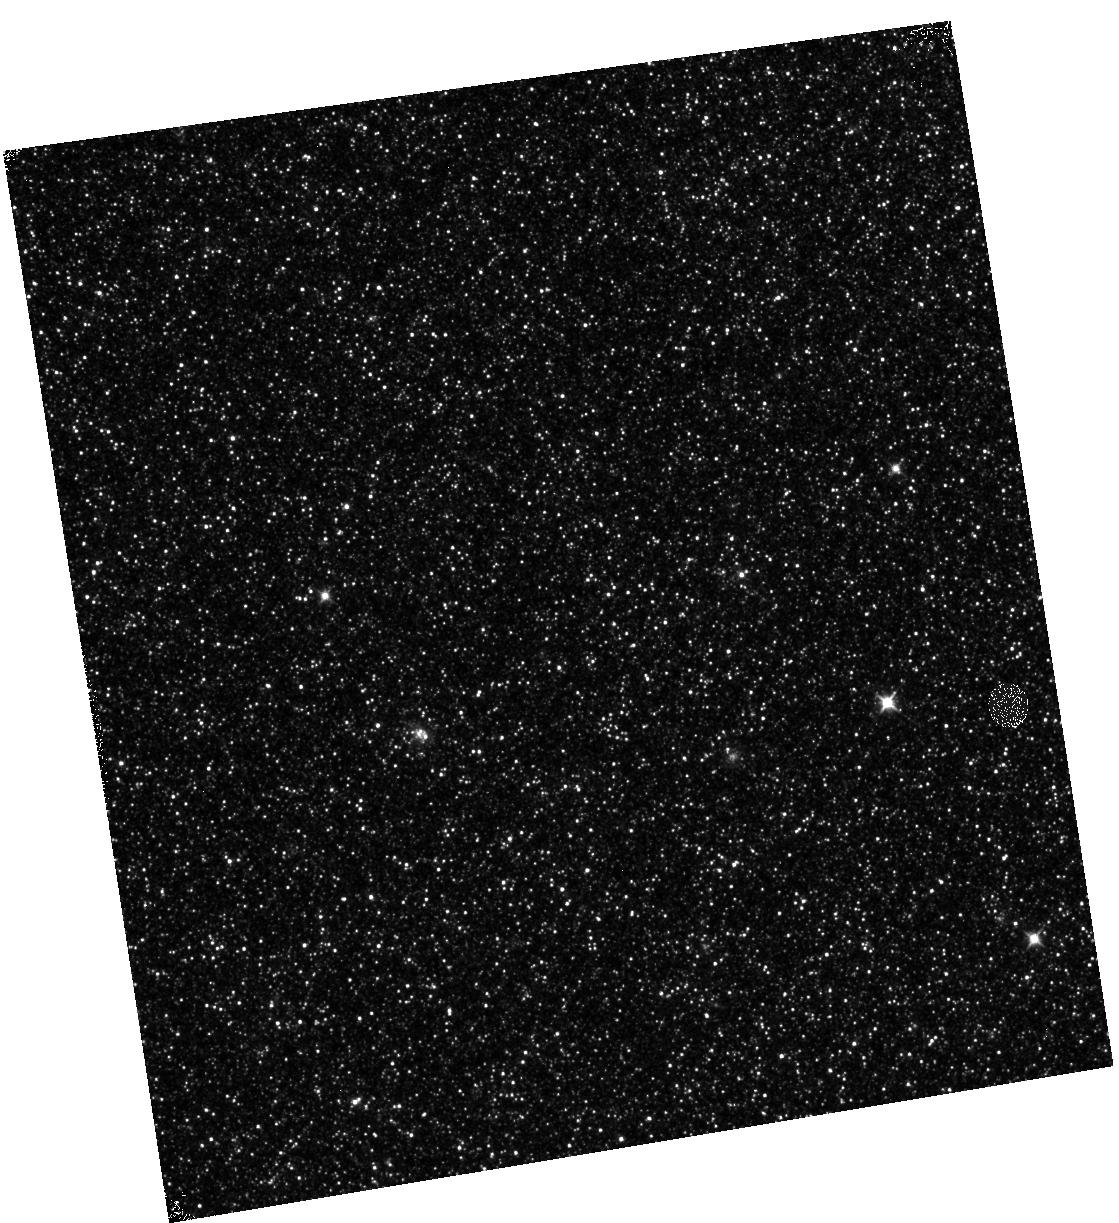
Target: M31-B16-F18-IR. Instrument: WFC3/IR. Filter: F110W. Exposure: 12 min. Observation ID: hst_12106_18_wfc3_ir_f110w_ibfh18

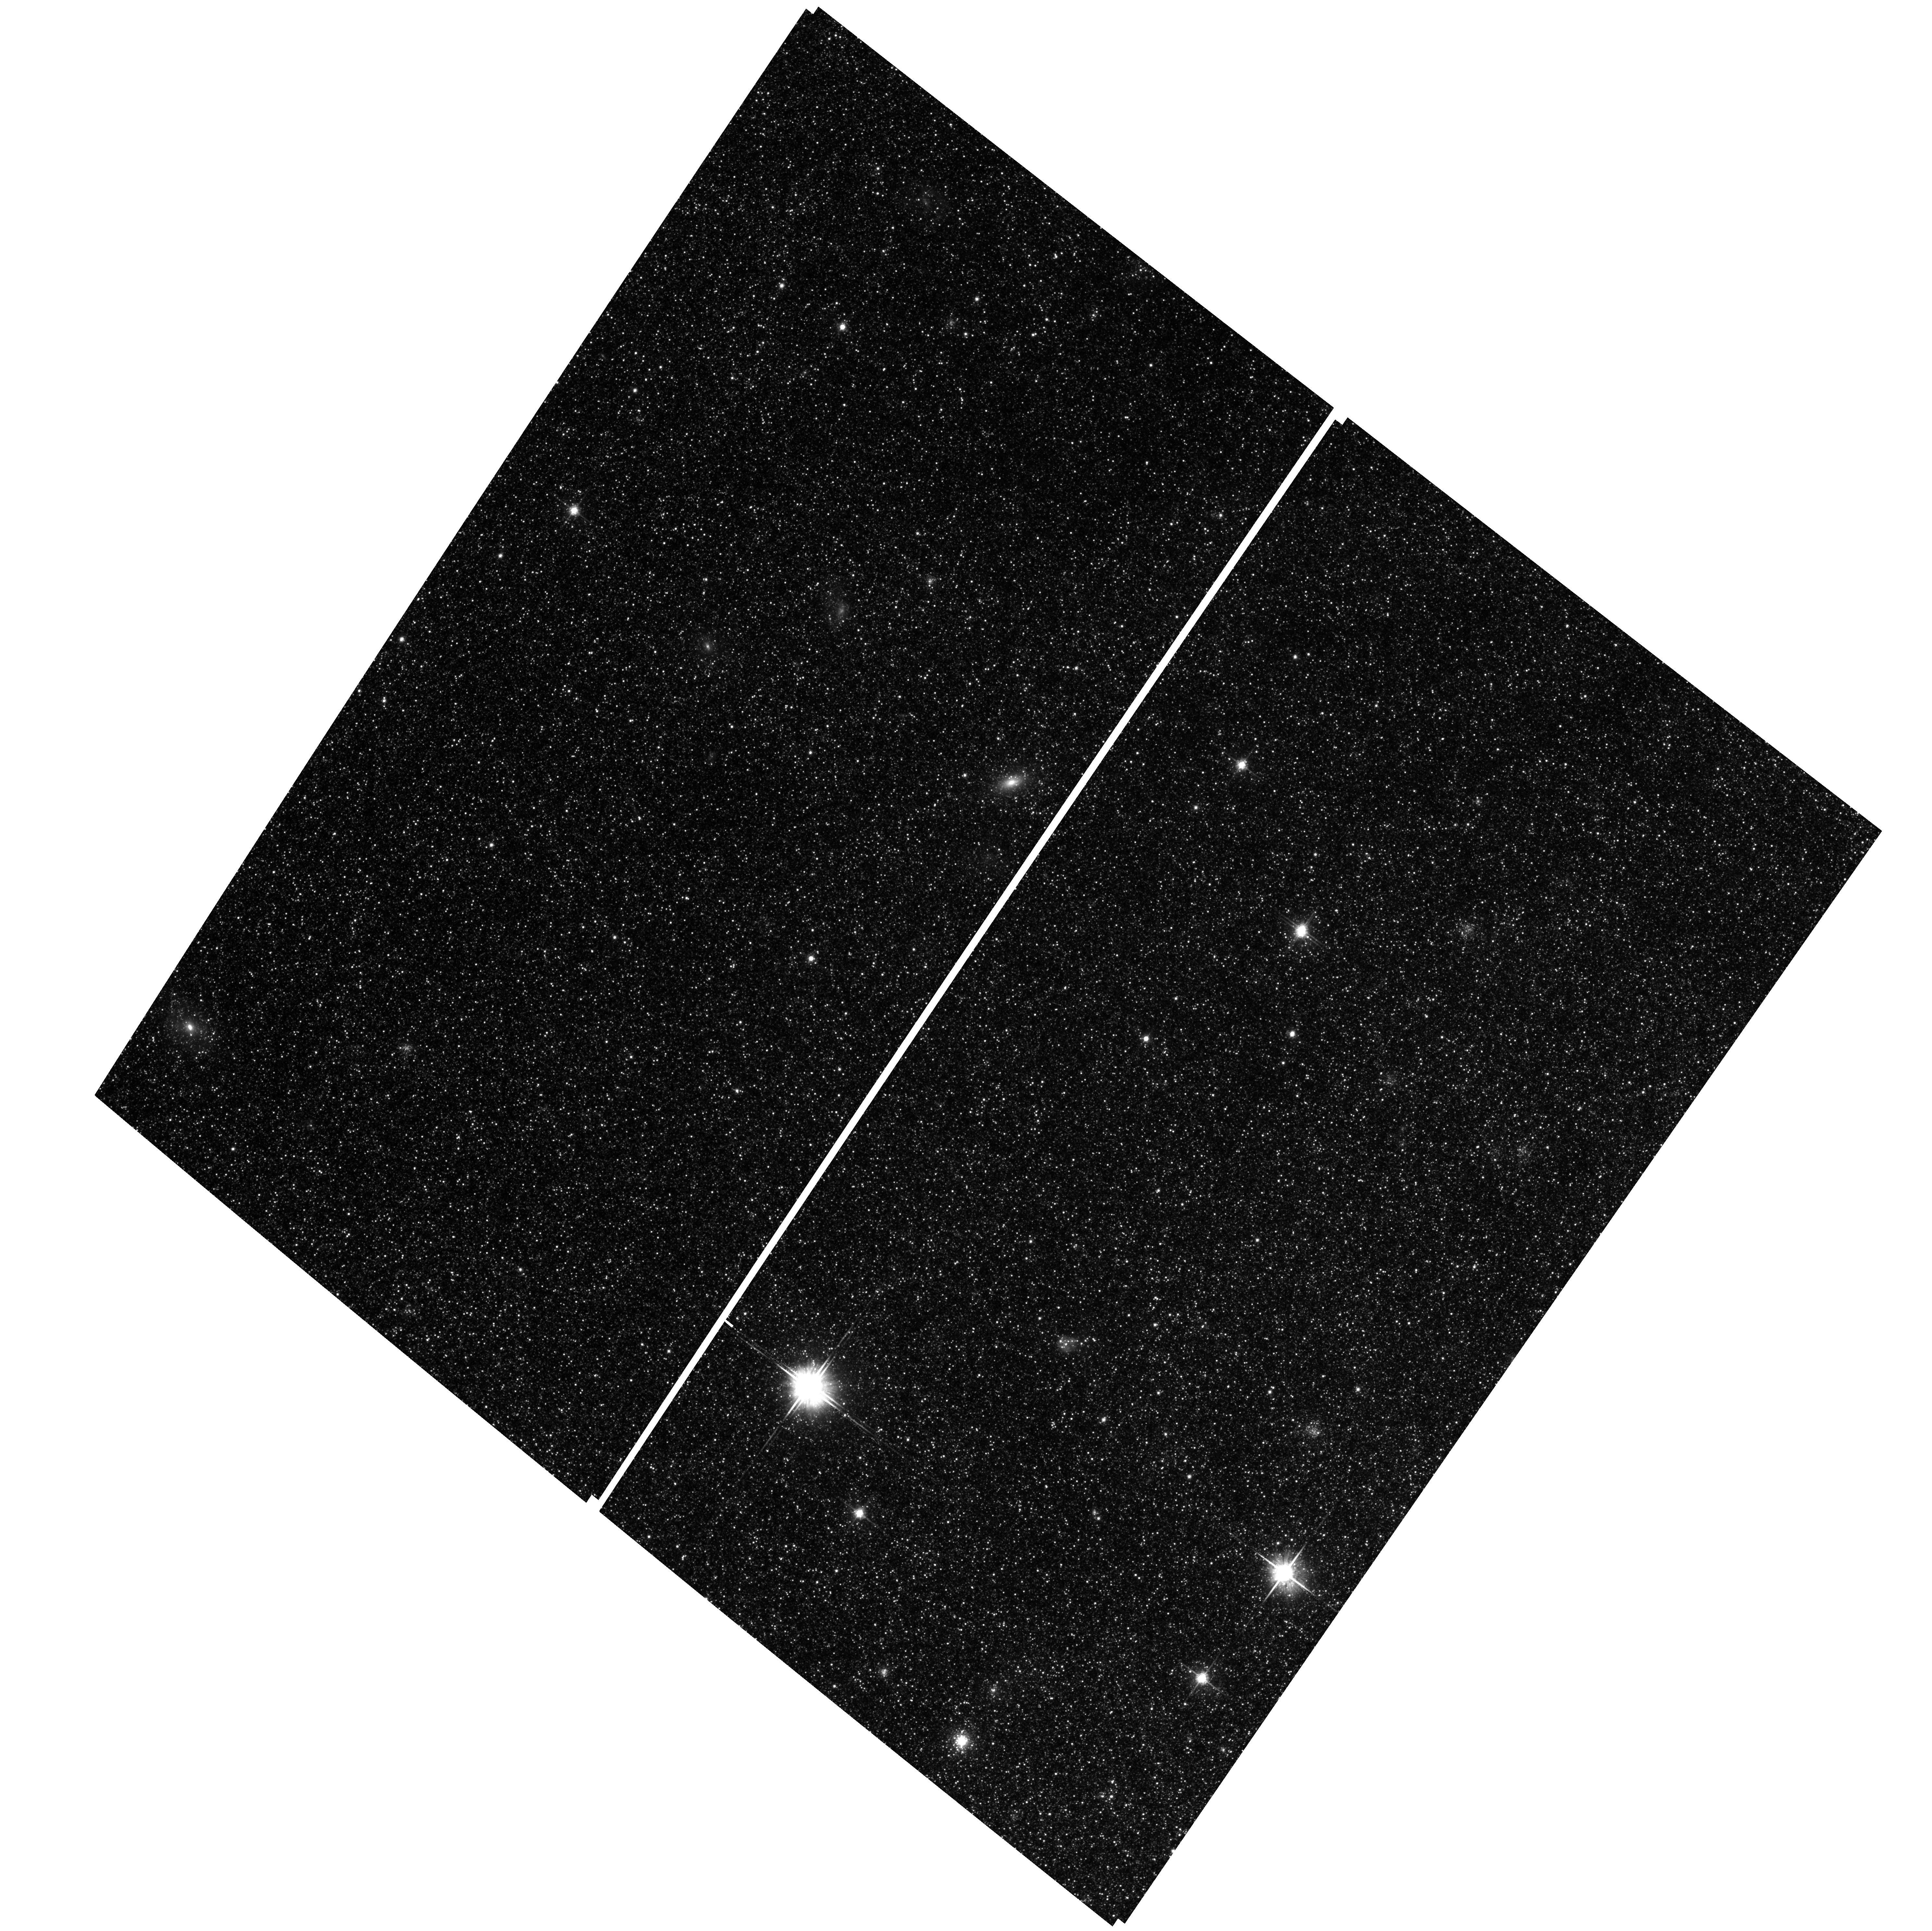
Target: M31-B16-F05-WFC. Instrument: ACS/WFC. Filter: F814W. Exposure: 29 min. Observation ID: hst_12106_02_acs_wfc_f814w_jbfh02

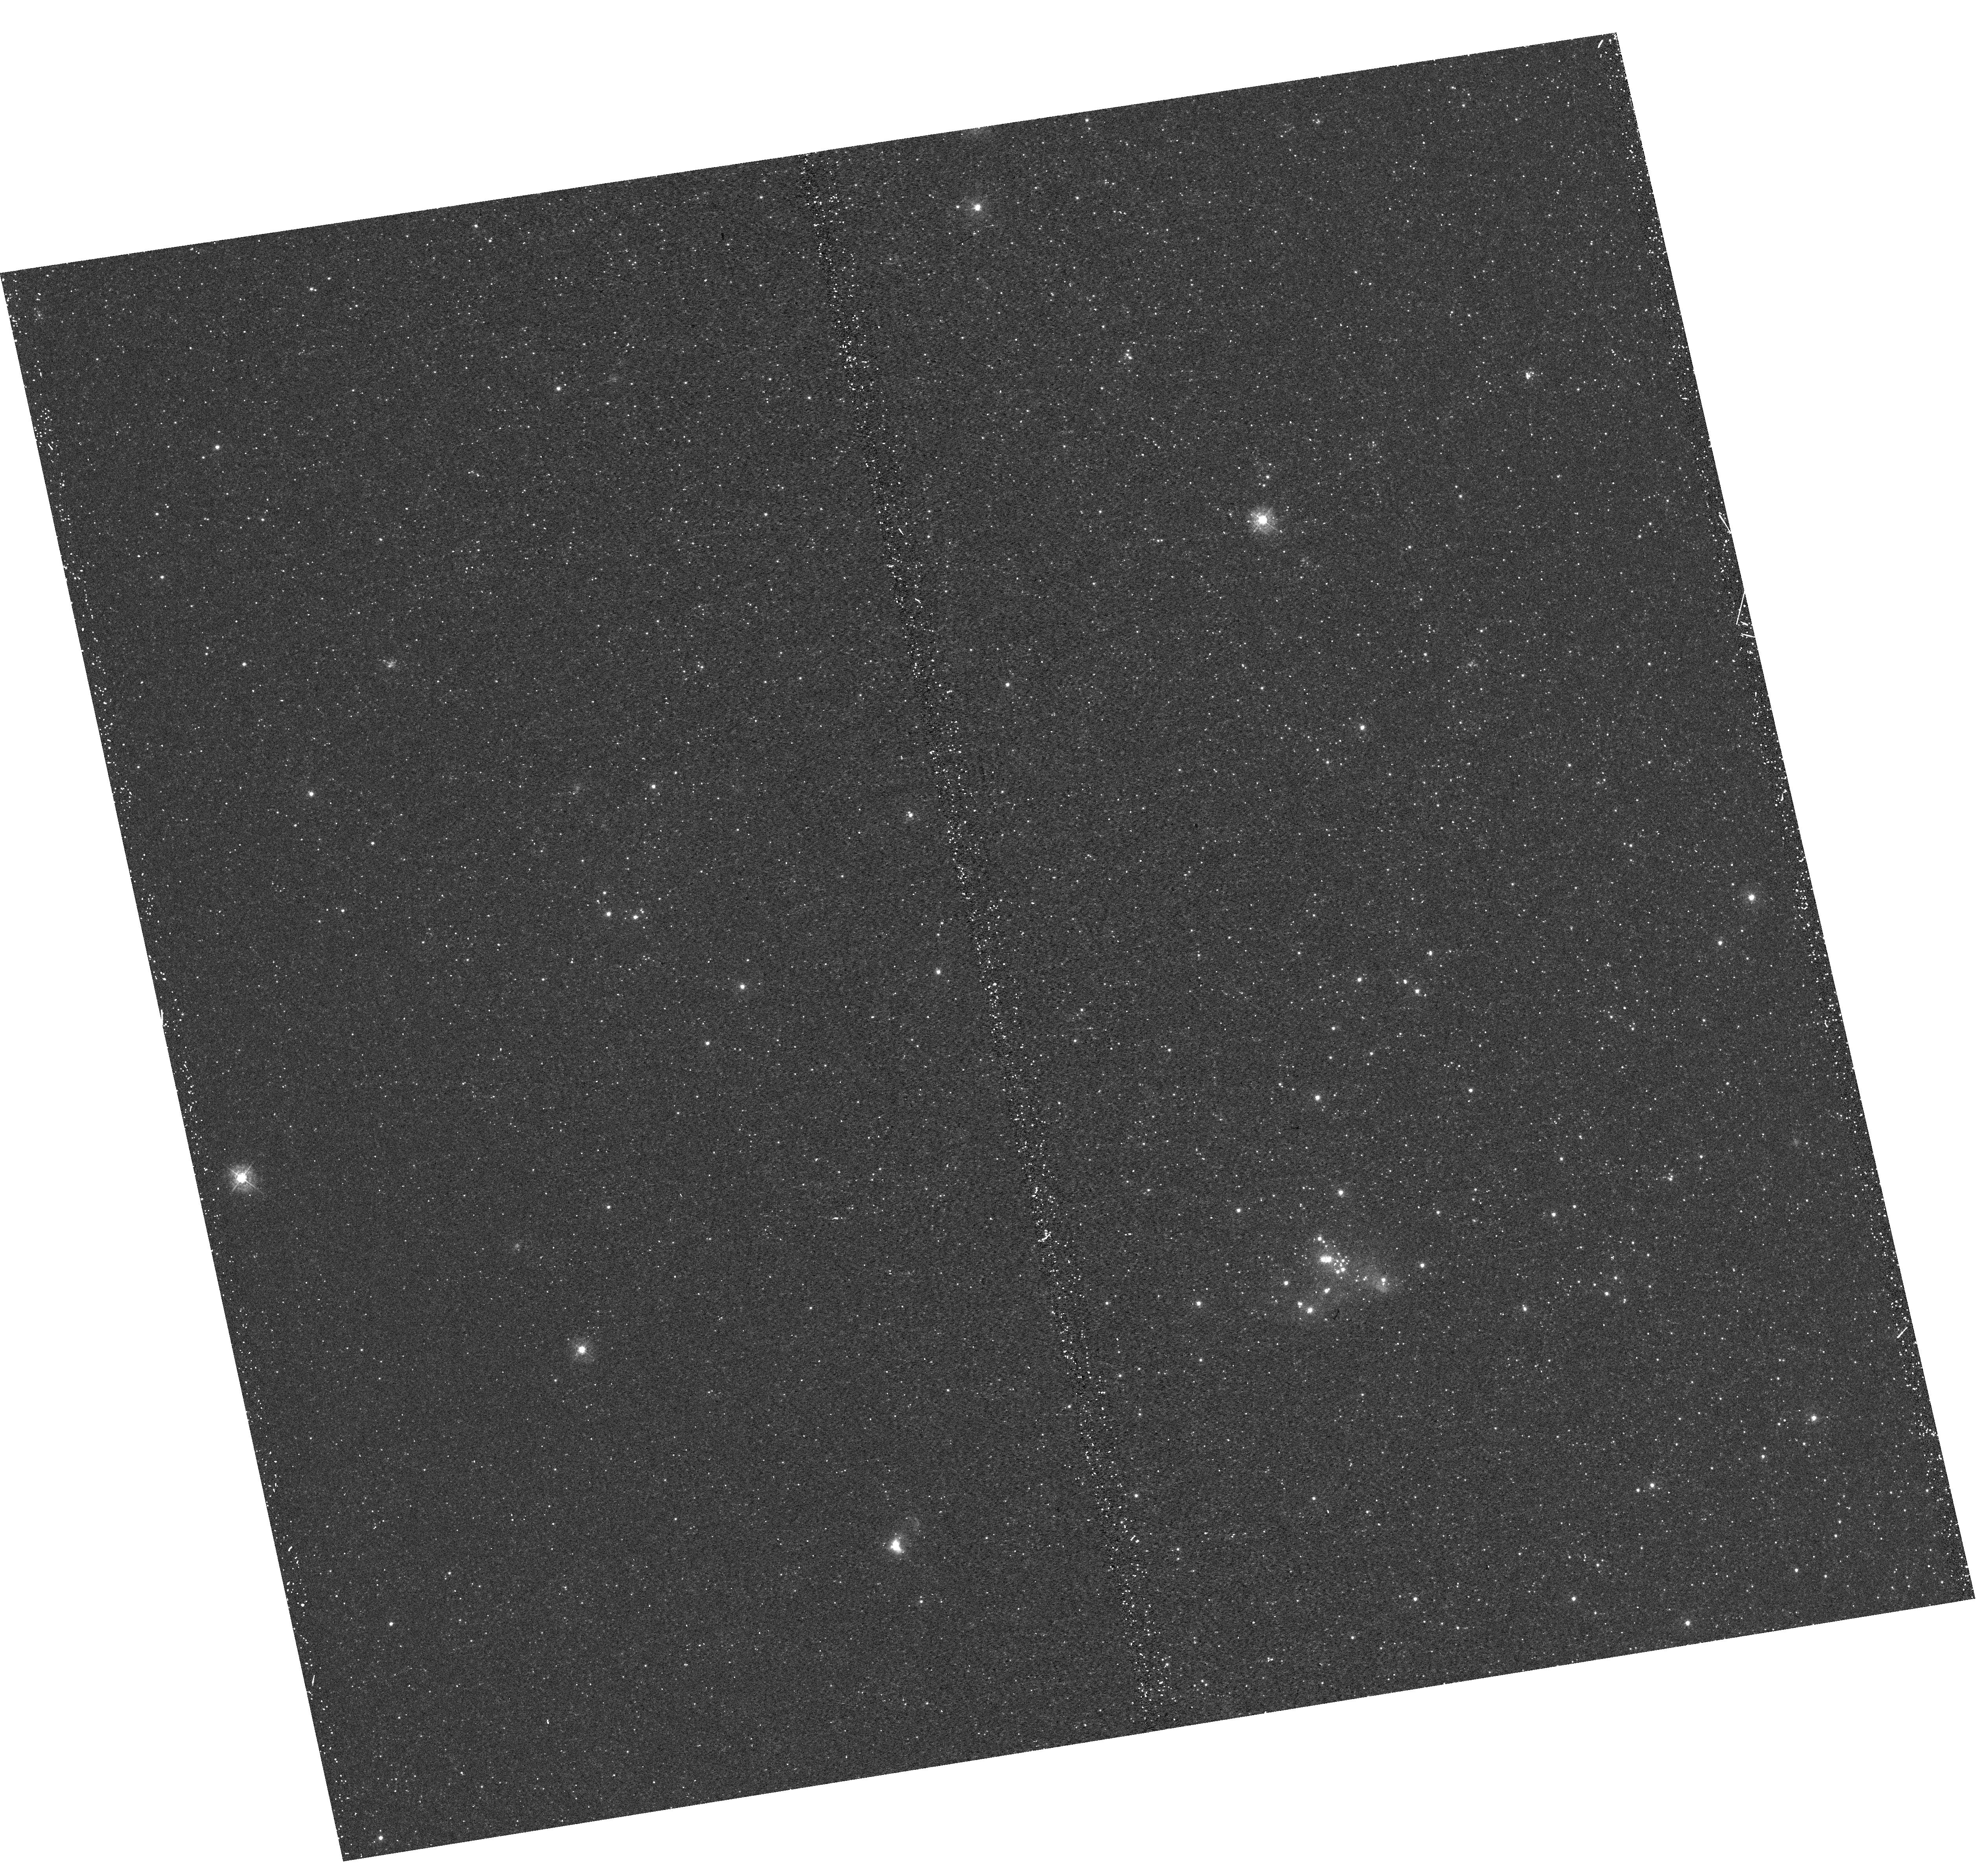
Target: M31-B16-F02-UVIS. Instrument: WFC3/UVIS. Filter: F336W. Exposure: 22 min. Observation ID: hst_12106_02_wfc3_uvis_f336w_ibfh02

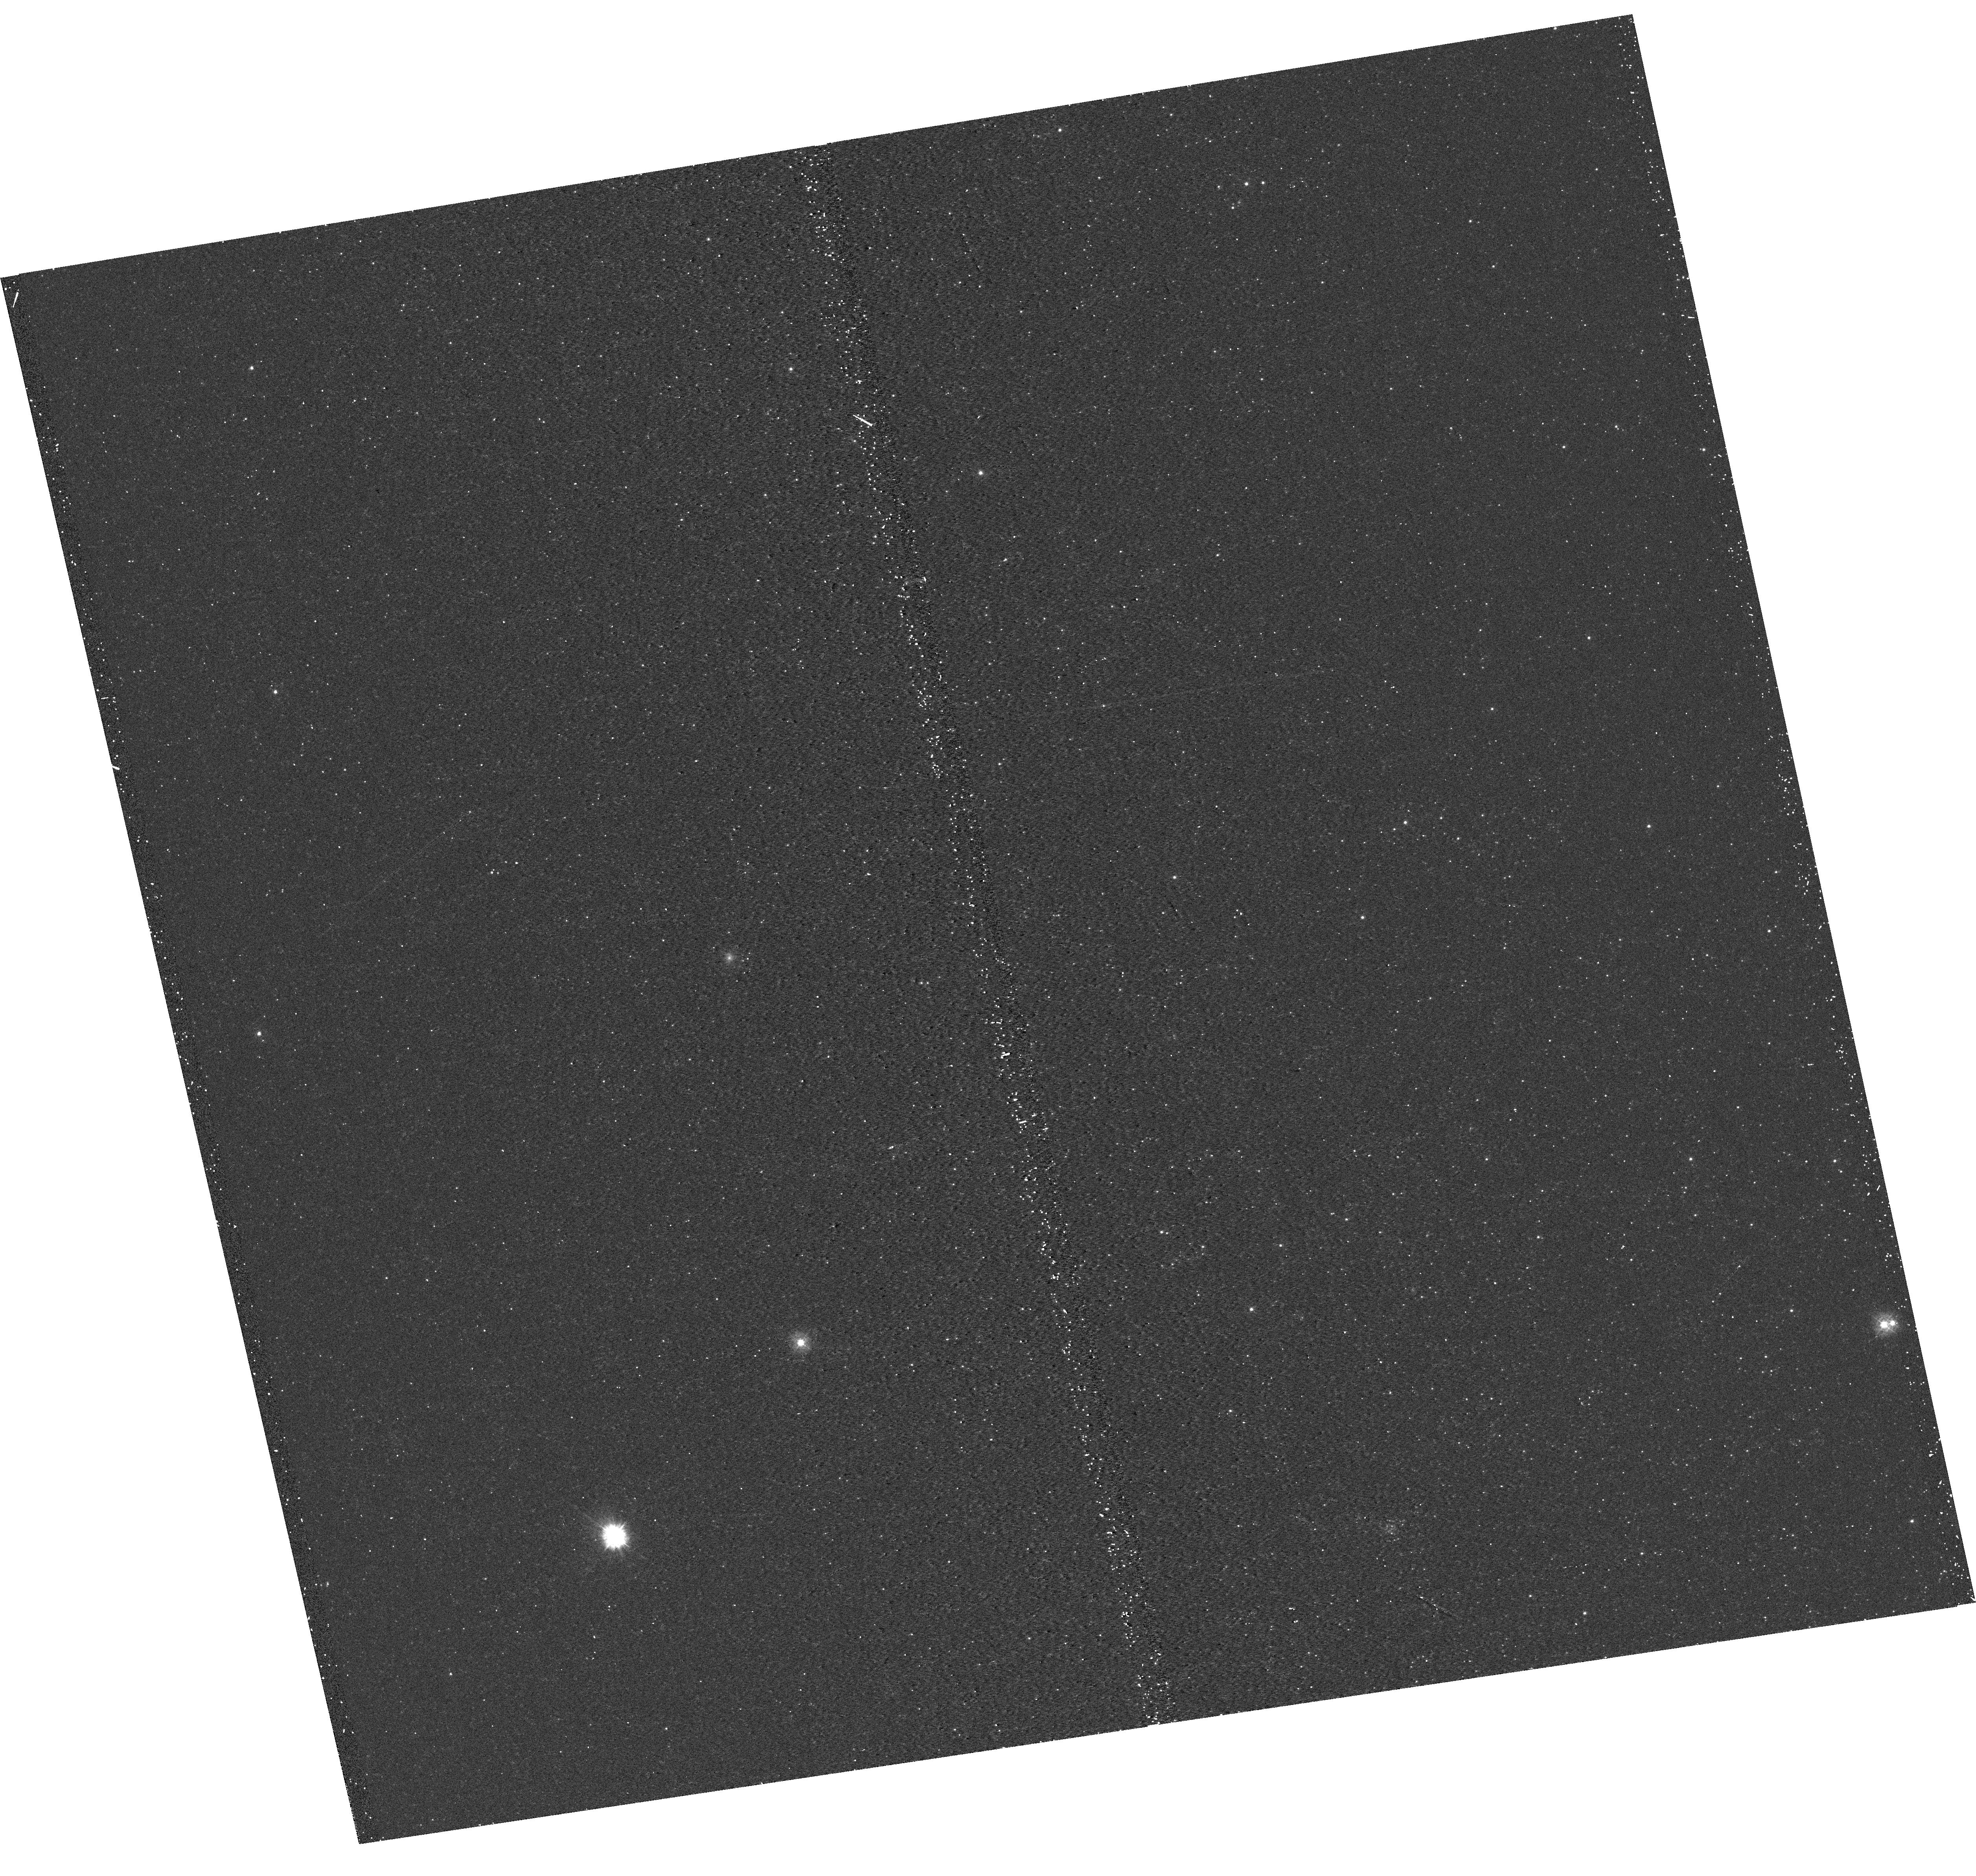
Target: M31-B16-F04-UVIS. Instrument: WFC3/UVIS. Filter: F275W. Exposure: 15 min. Observation ID: hst_12106_04_wfc3_uvis_f275w_ibfh04

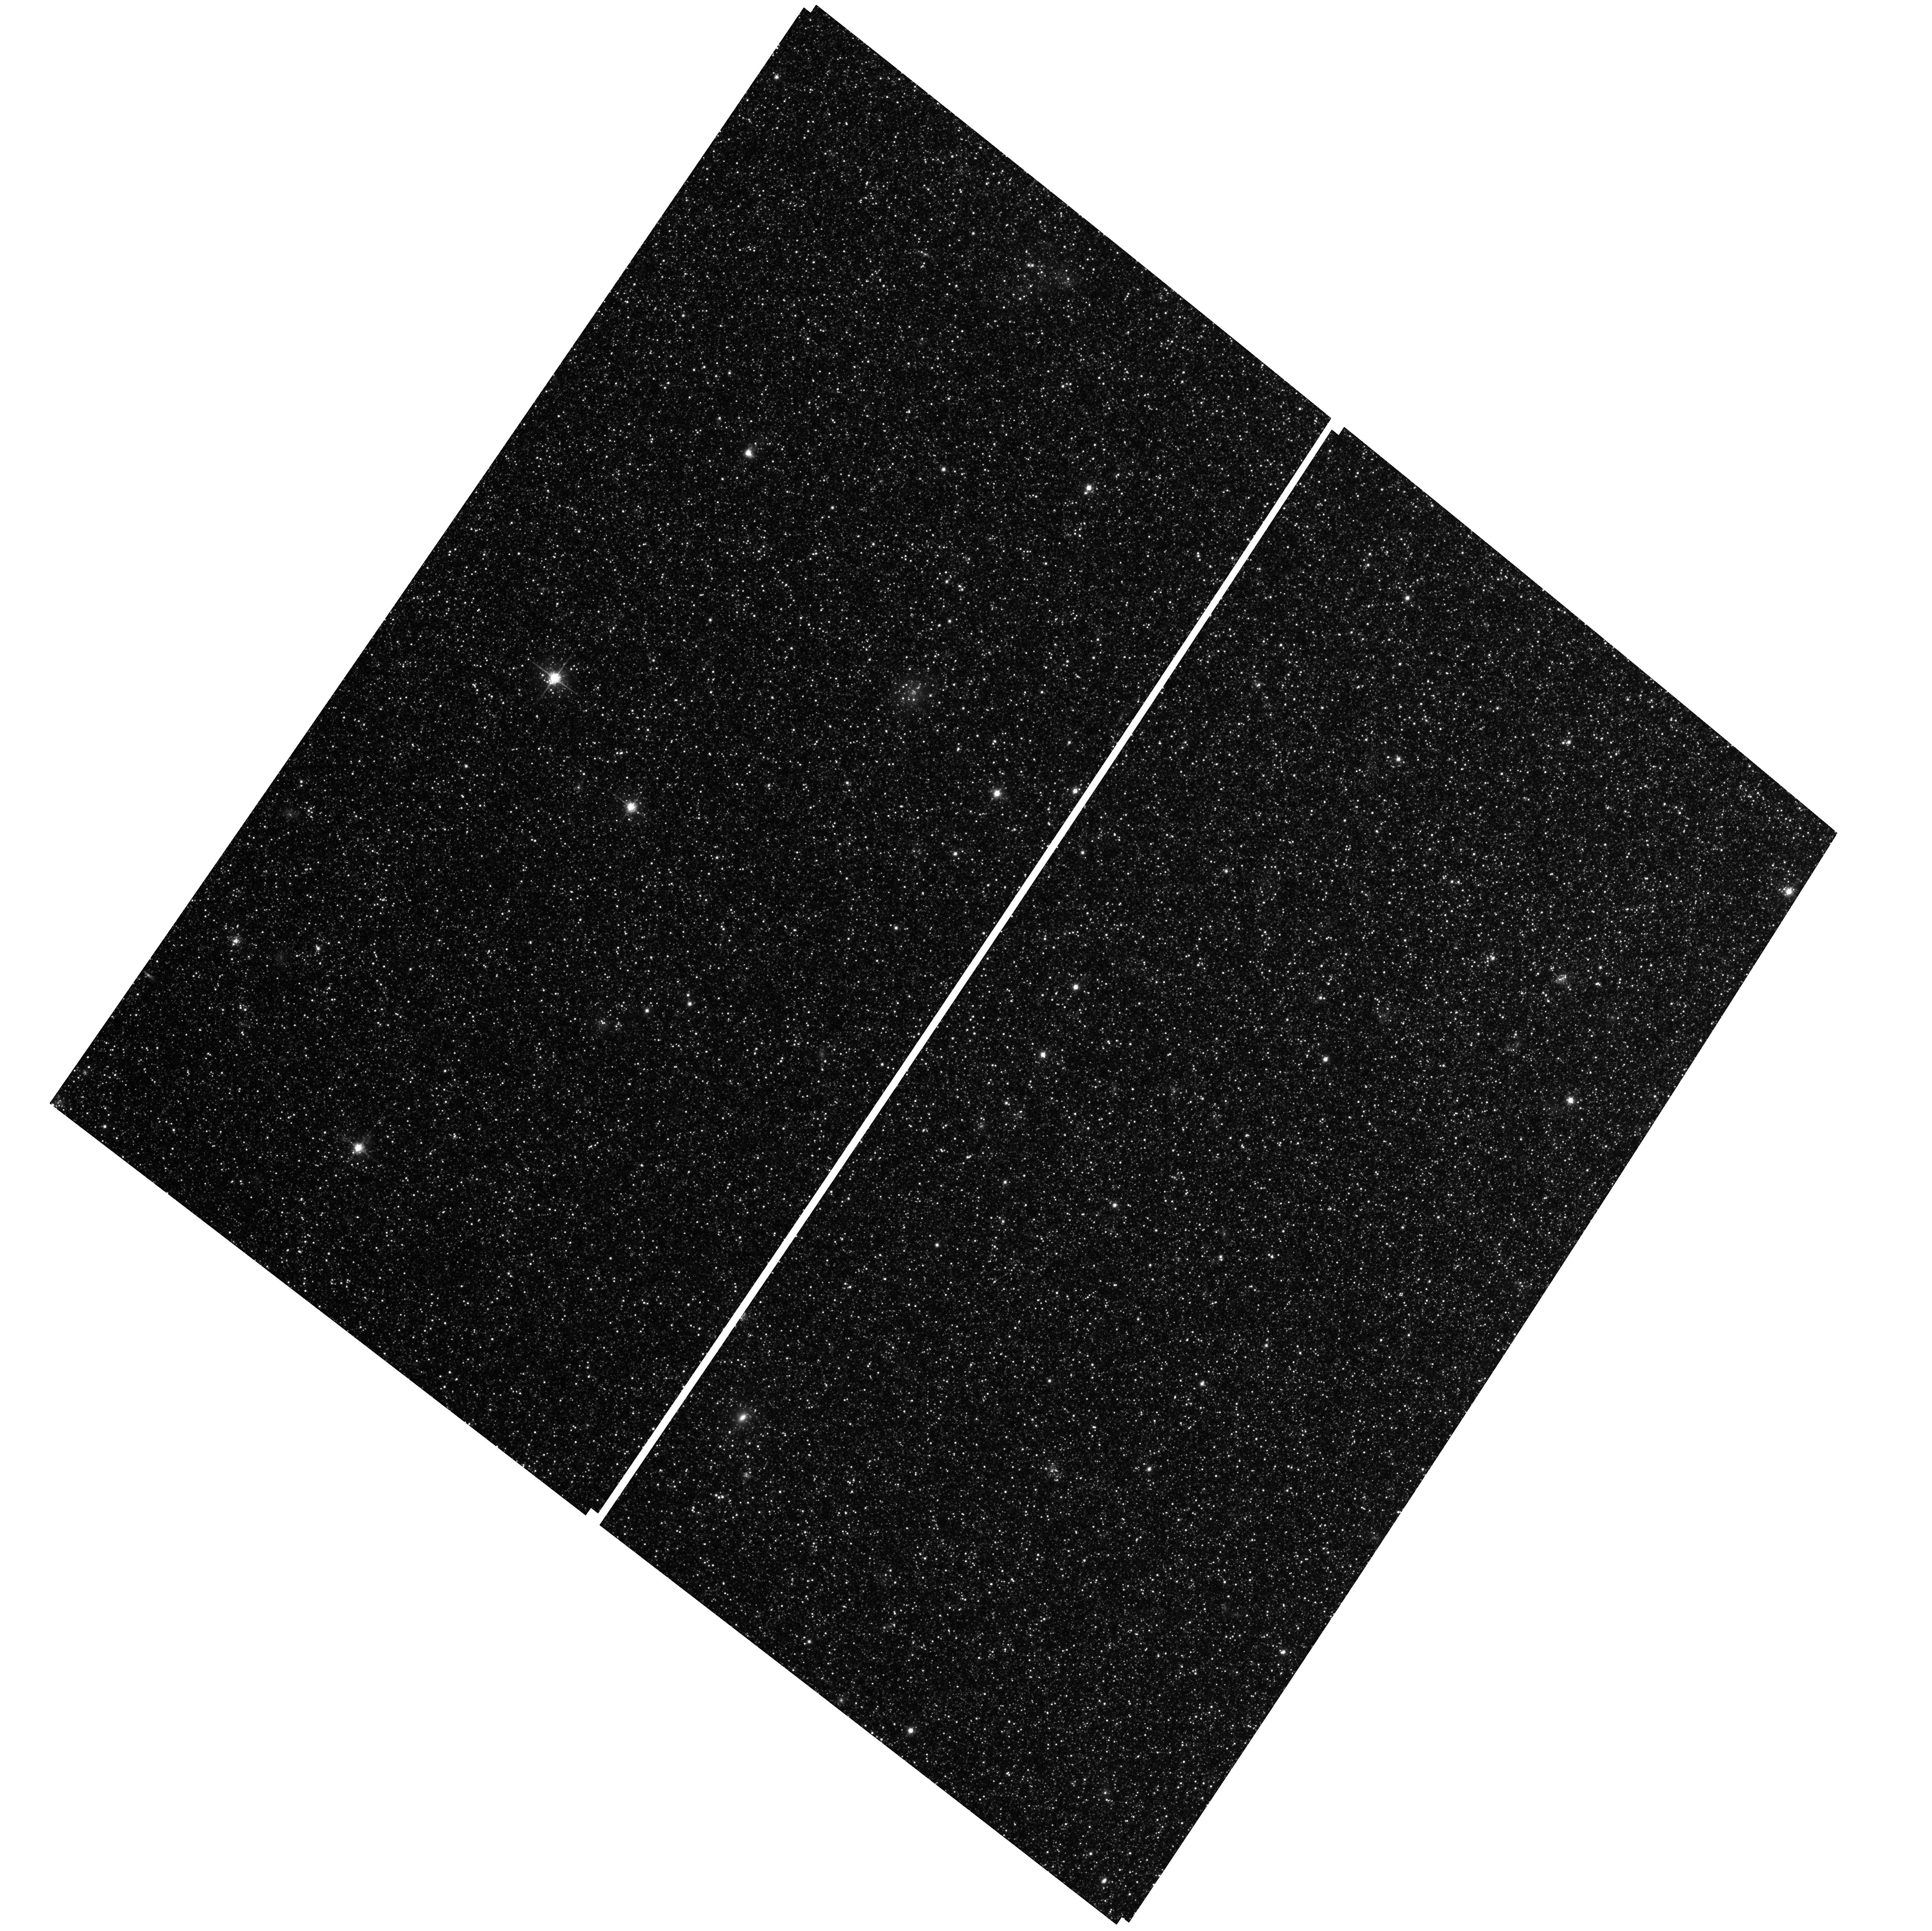
Target: M31-B16-F08-WFC. Instrument: ACS/WFC. Filter: F814W. Exposure: 25 min. Observation ID: hst_12106_11_acs_wfc_f814w_jbfh11

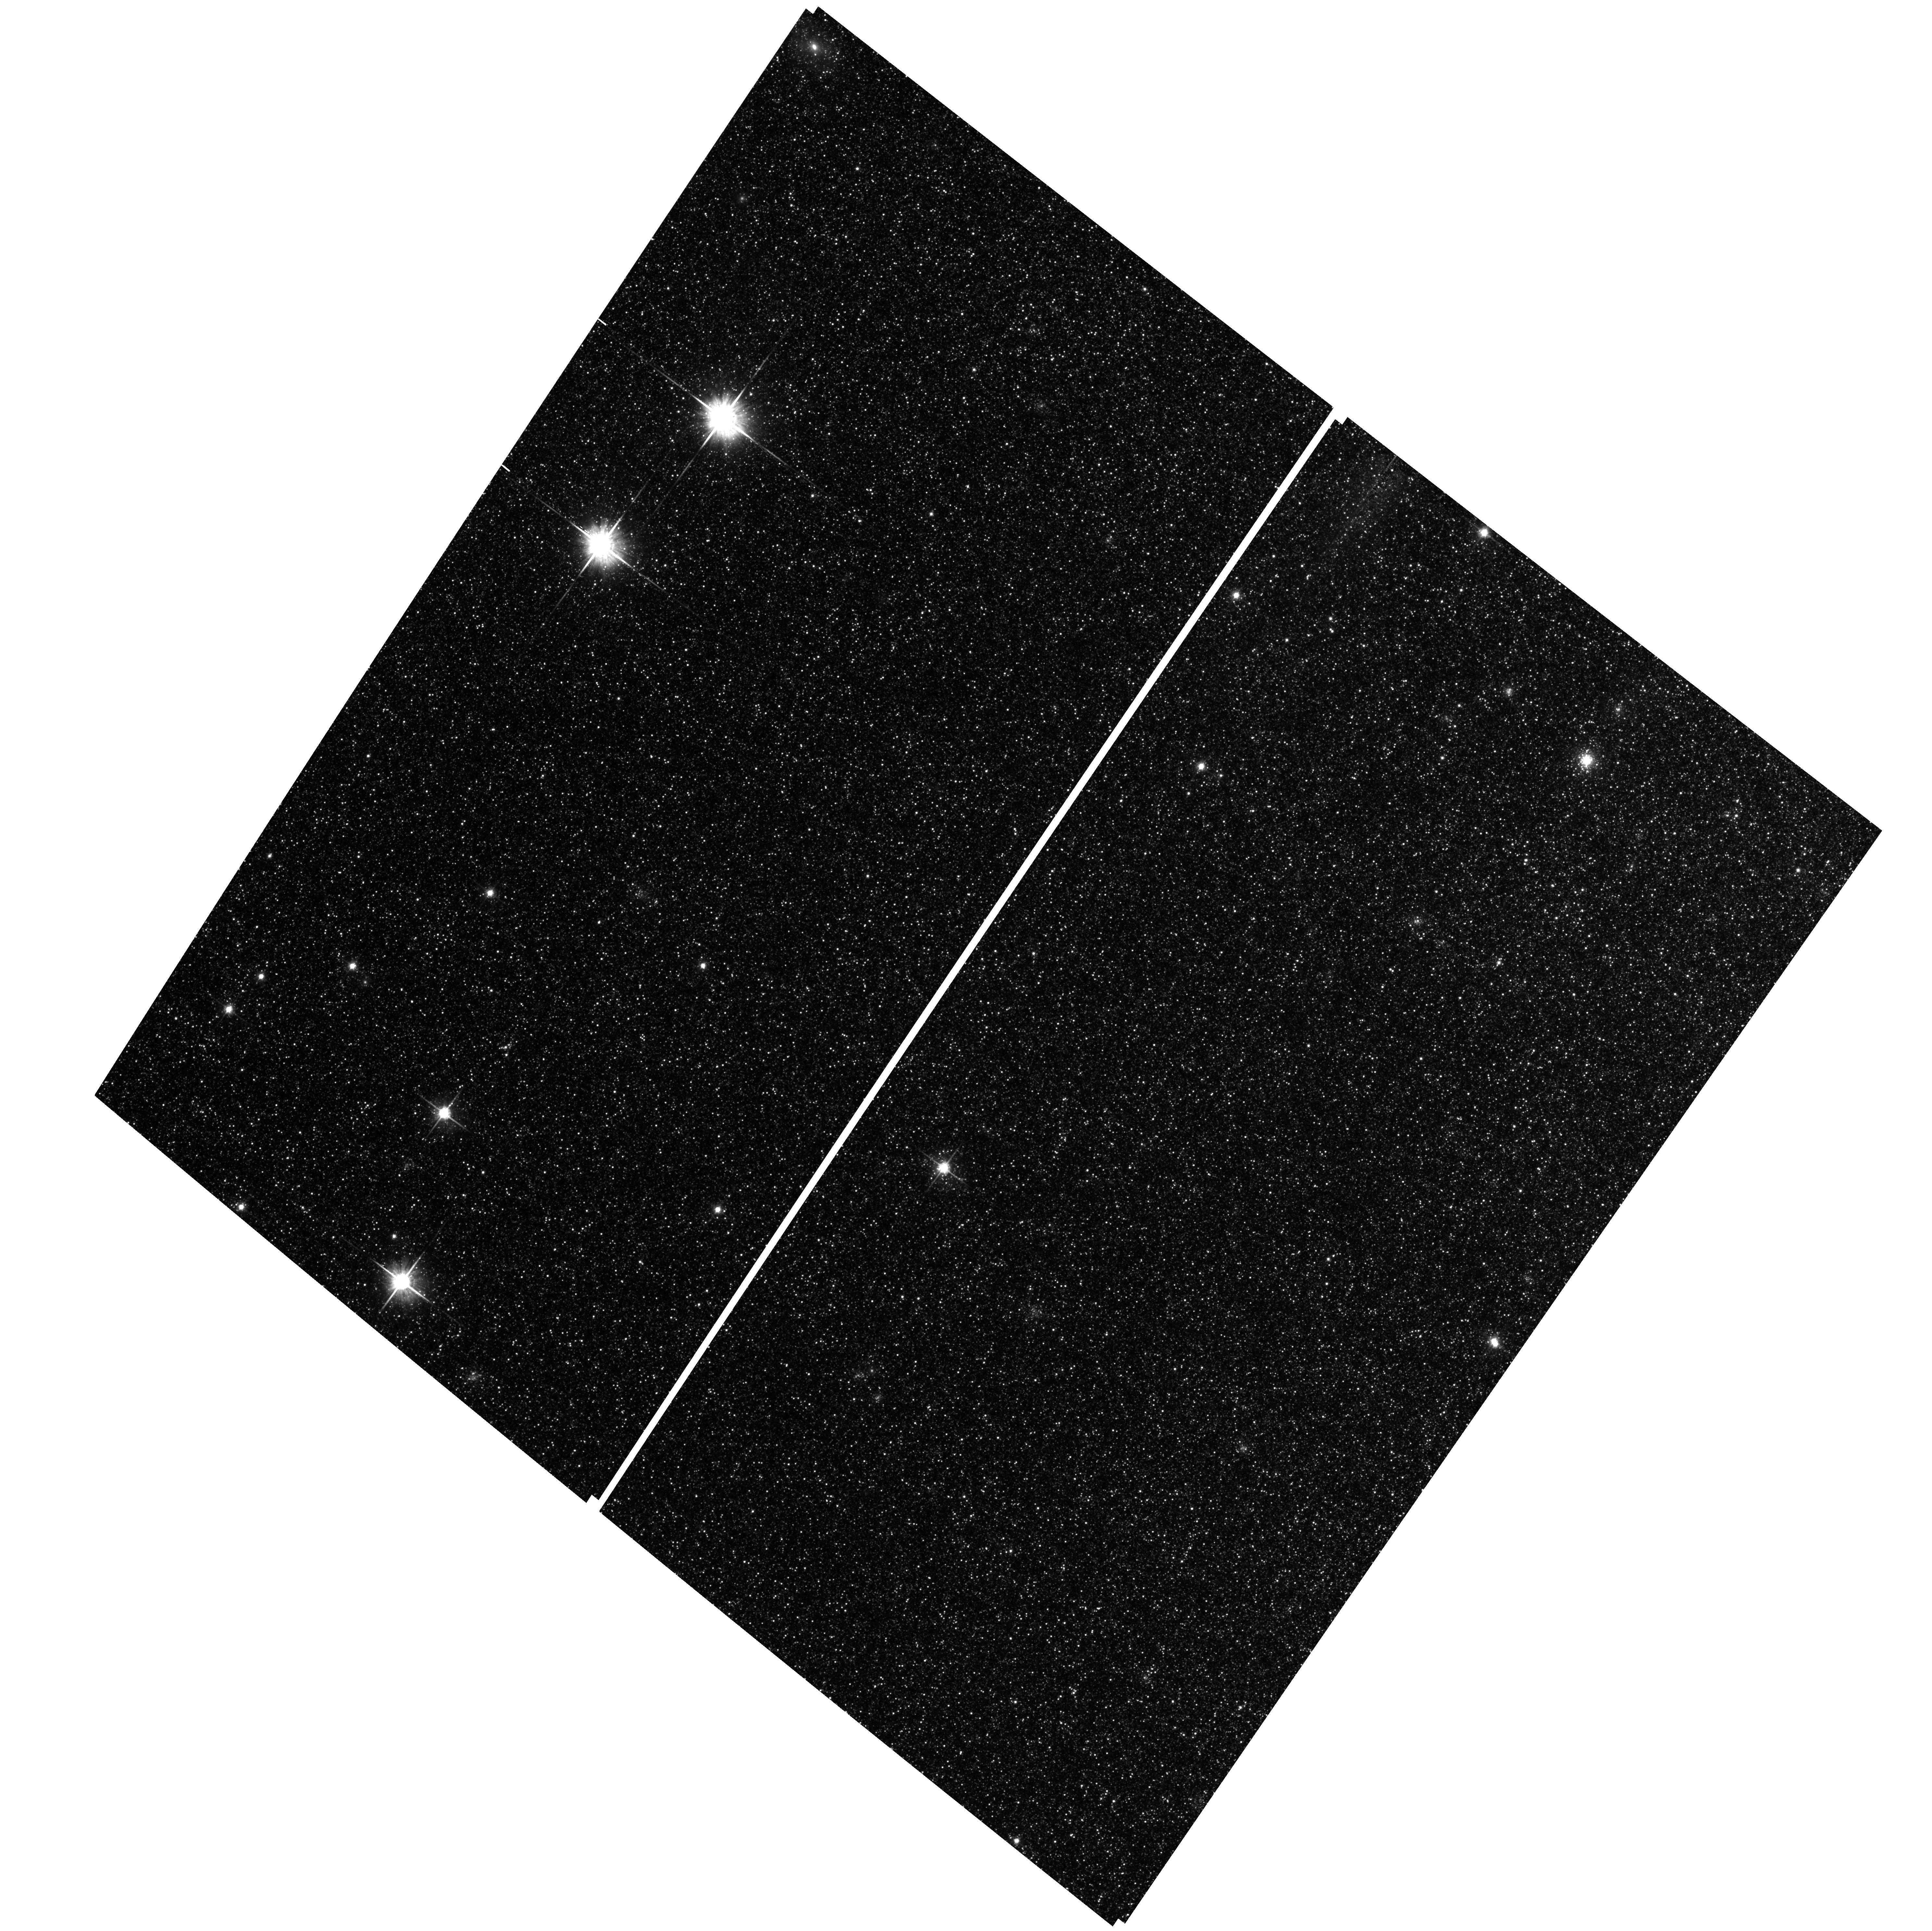
Target: M31-B16-F10-WFC. Instrument: ACS/WFC. Filter: F814W. Exposure: 29 min. Observation ID: hst_12106_07_acs_wfc_f814w_jbfh07

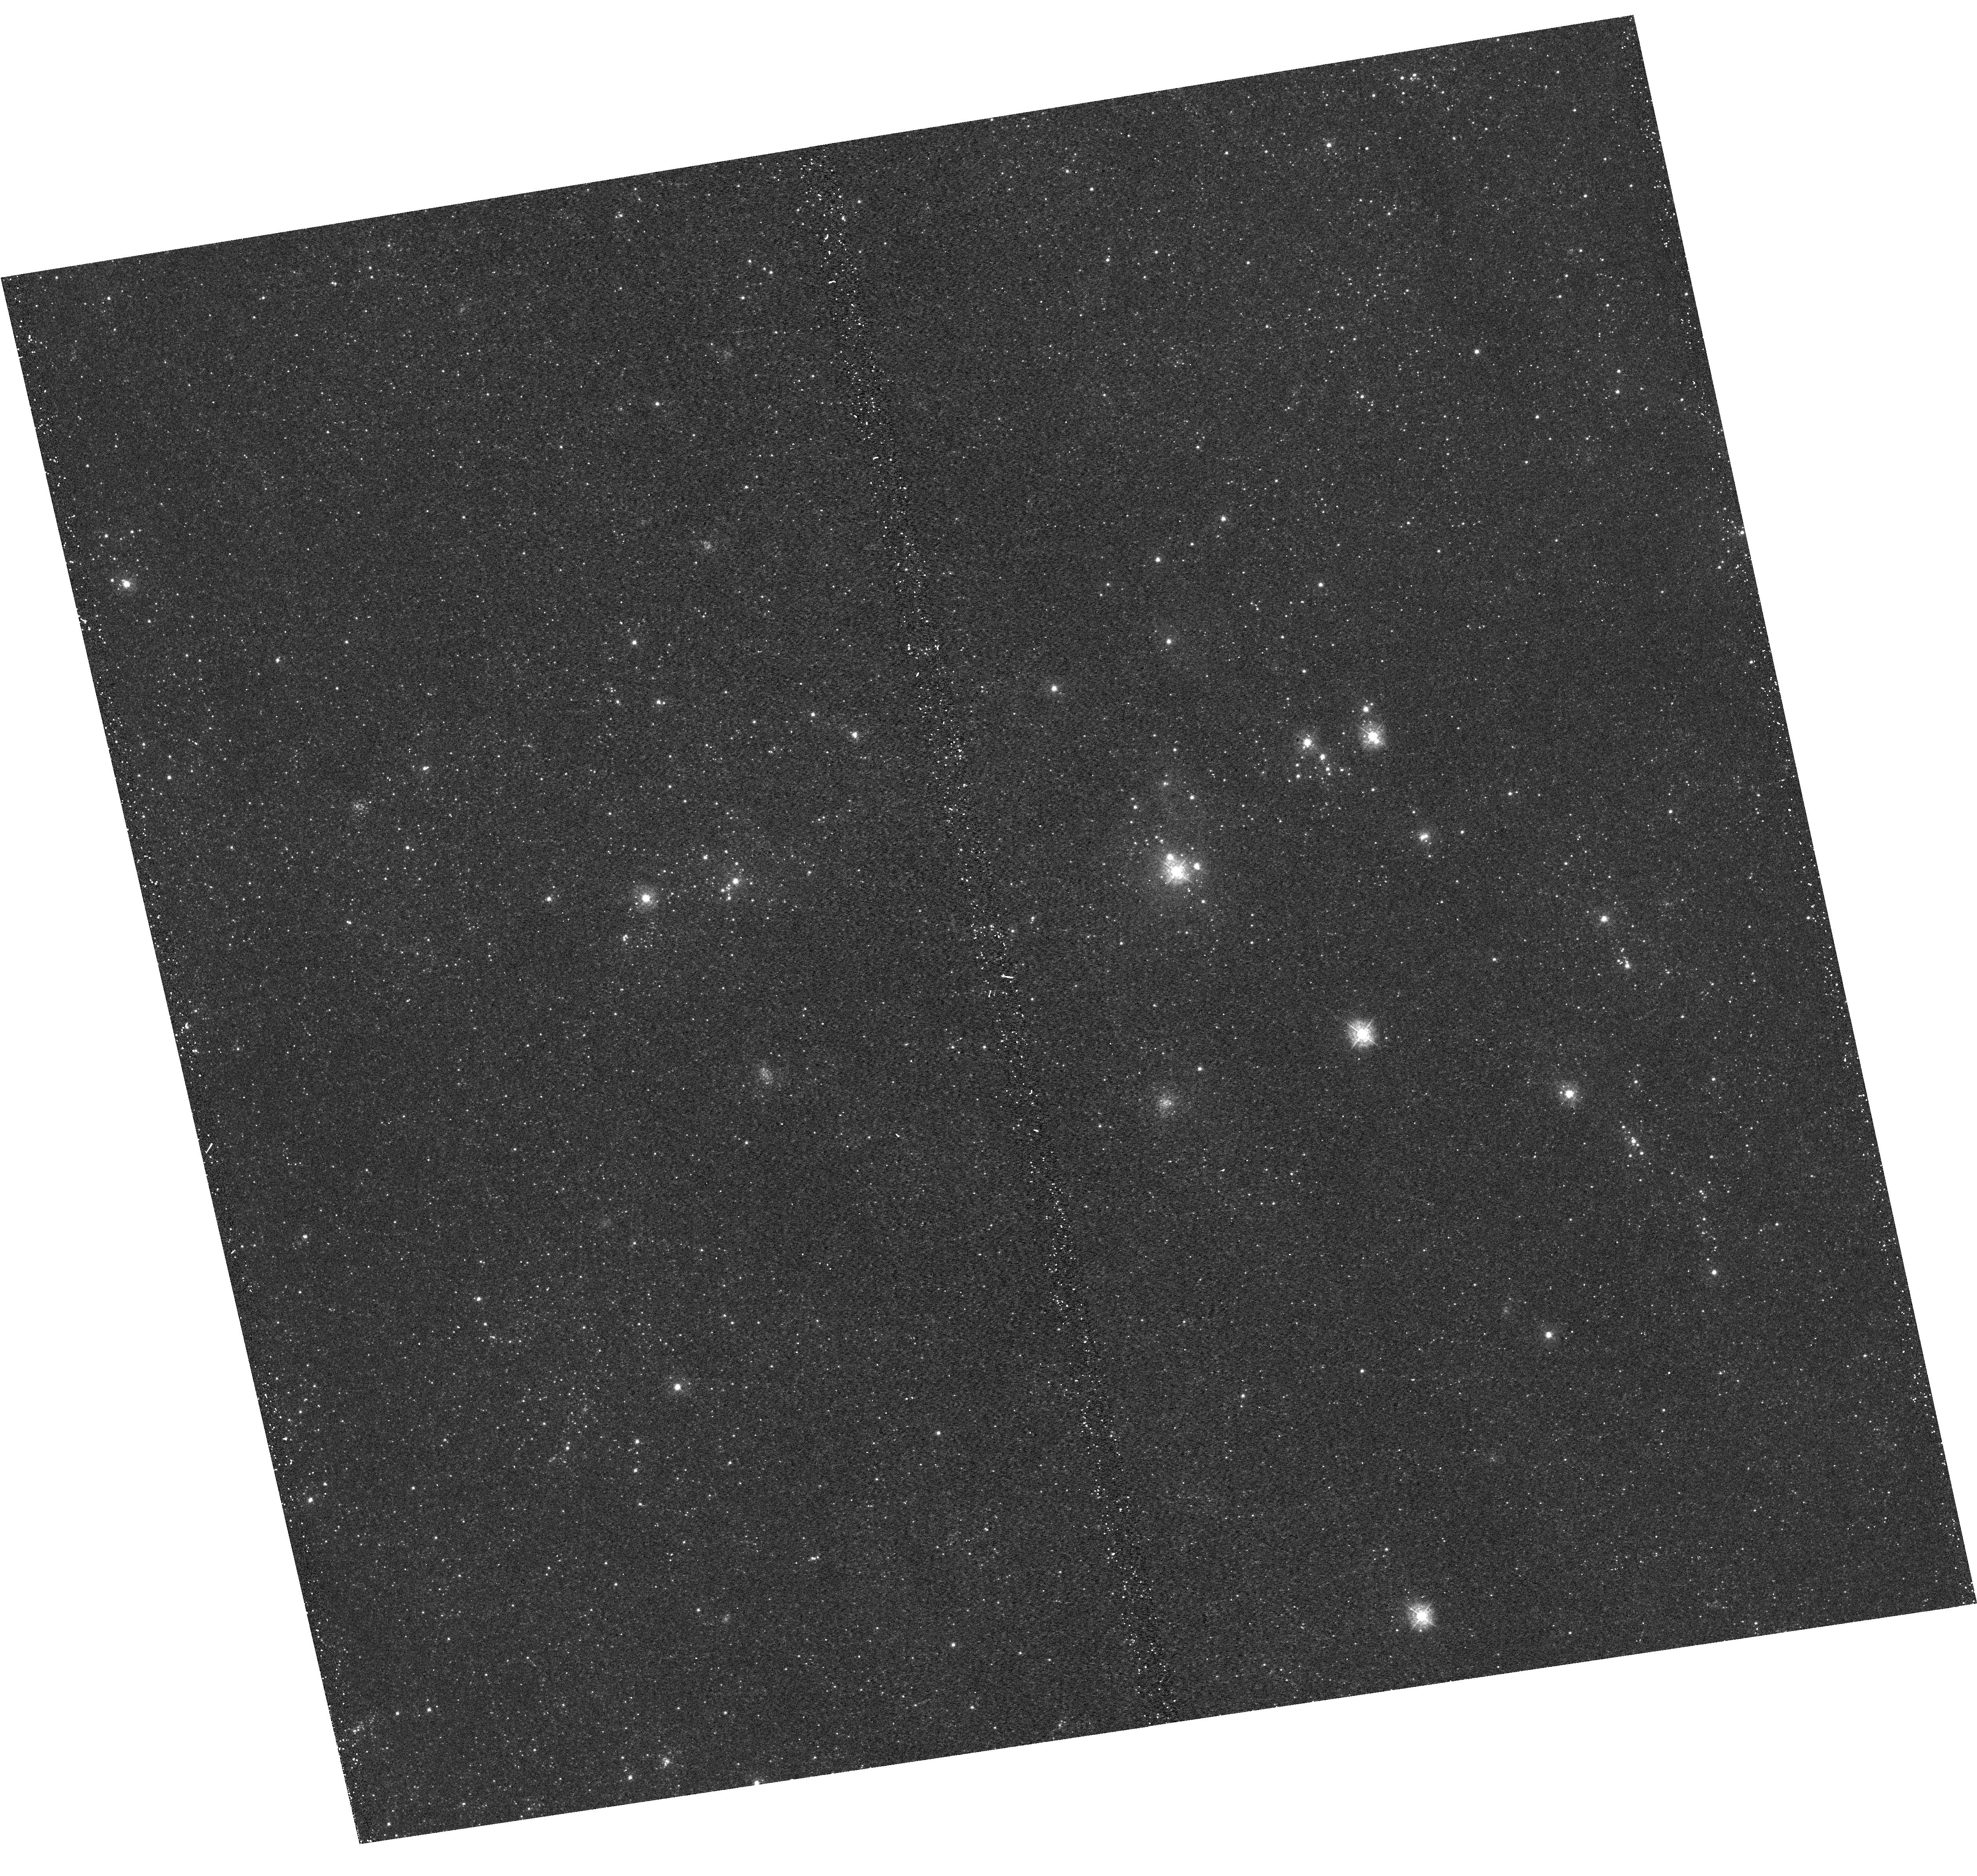
Target: M31-B16-F18-UVIS. Instrument: WFC3/UVIS. Filter: F336W. Exposure: 21 min. Observation ID: hst_12106_18_wfc3_uvis_f336w_ibfh18

A Panchromatic Hubble Andromeda Treasury - I (PI: Dalcanton, Julianne)

We propose to image the north east quadrant of M31 to deep limits in the UV, optical, and near-IR. HST imaging should resolve the galaxy into more than 100 million stars, all with common distances and foreground extinctions. UV through NIR stellar photometry (F275W, F336W with WFC3/UVIS, F475W and F814W with ACS/WFC, and F110W and F160W with WFC3/NIR) will provide effective temperatures for a wide range of spectral types, while simultaneously mapping M31's extinction. Our central science drivers are to: understand high-mass variations in the stellar IMF as a function of SFR intensity and metallicity; capture the spatially-resolved star formation history of M31; study a vast sample of stellar clusters with a range of ages and metallicities. These are central to understanding stellar evolution and clustered star formation; constraining ISM energetics; and understanding the counterparts and environments of transient objects (novae, SNe, variable stars, x-ray sources, etc.). As its legacy, this survey adds M31 to the Milky Way and Magellanic Clouds as a fundamental calibrator of stellar evolution and star-formation processes for understanding the stellar populations of distant galaxies. Effective exposure times are 977s in F275W, 1368s in F336W, 4040s in F475W, 4042s in F814W, 699s in F110W, and 1796s in F160W, including short exposures to avoid saturation of bright sources. These depths will produce photon-limited images in the UV. Images will be crowding-limited in the optical and NIR, but will reach below the red clump at all radii. The images will reach the Nyquist sampling limit in F160W, F475W, and F814W.